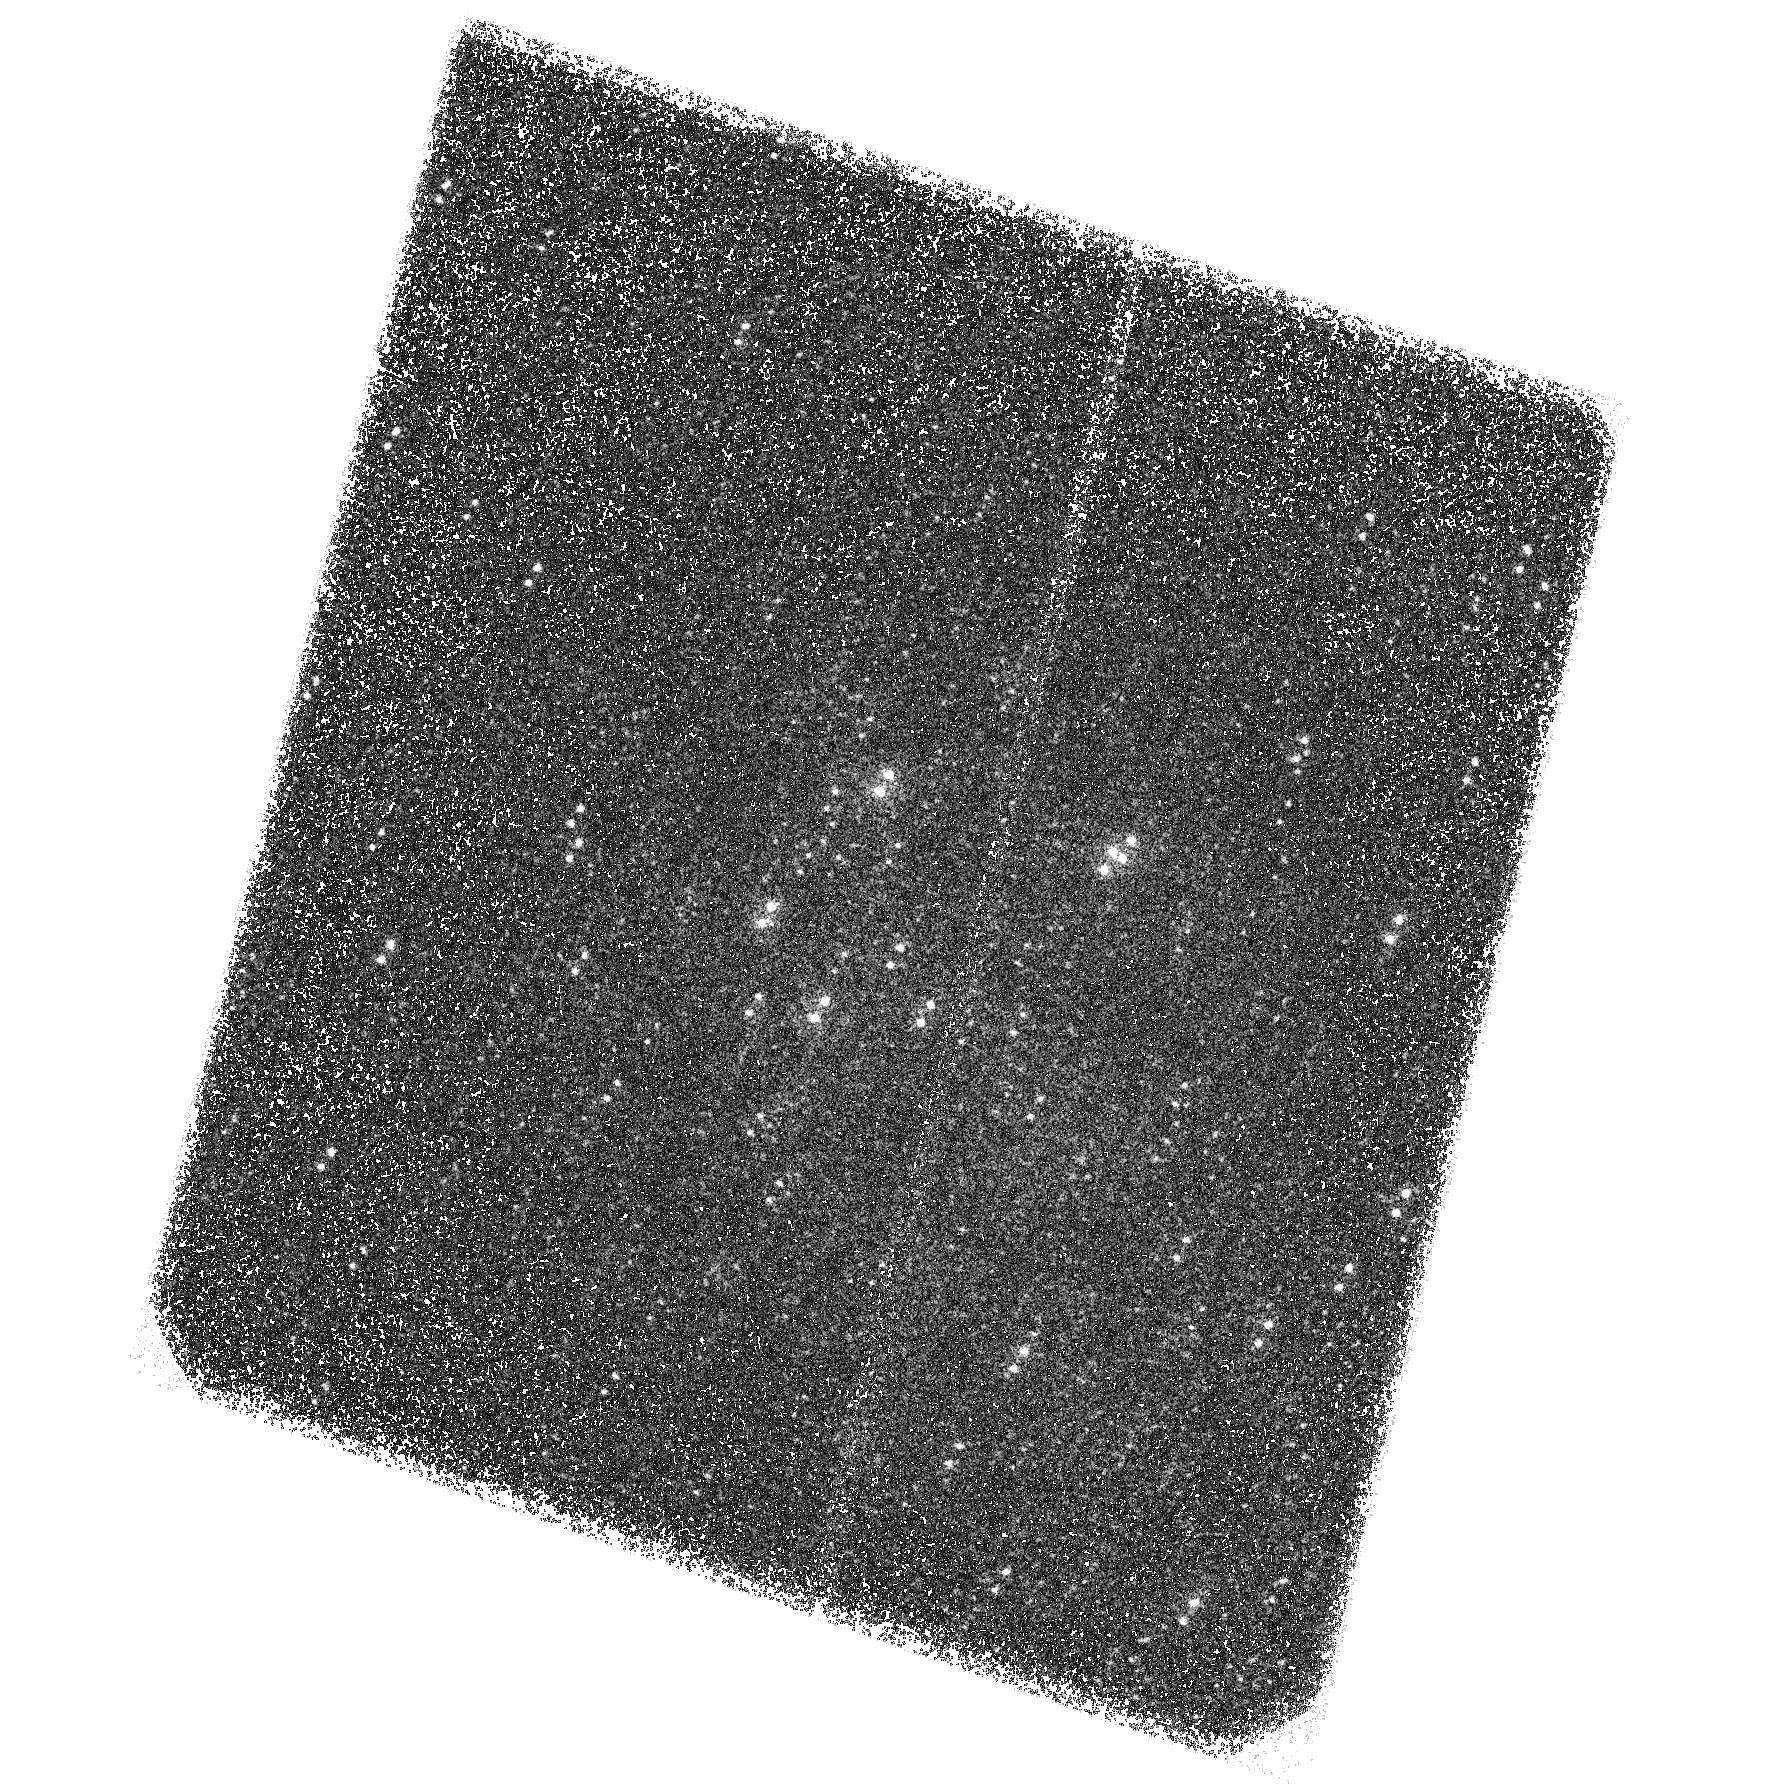
Target: M-31-CENTER-SBC-3
Instrument: ACS/SBC
Filter: F140LP
Exposure: 1.5 h
Observation ID: hst_13710_03_acs_sbc_f140lp_jcj203

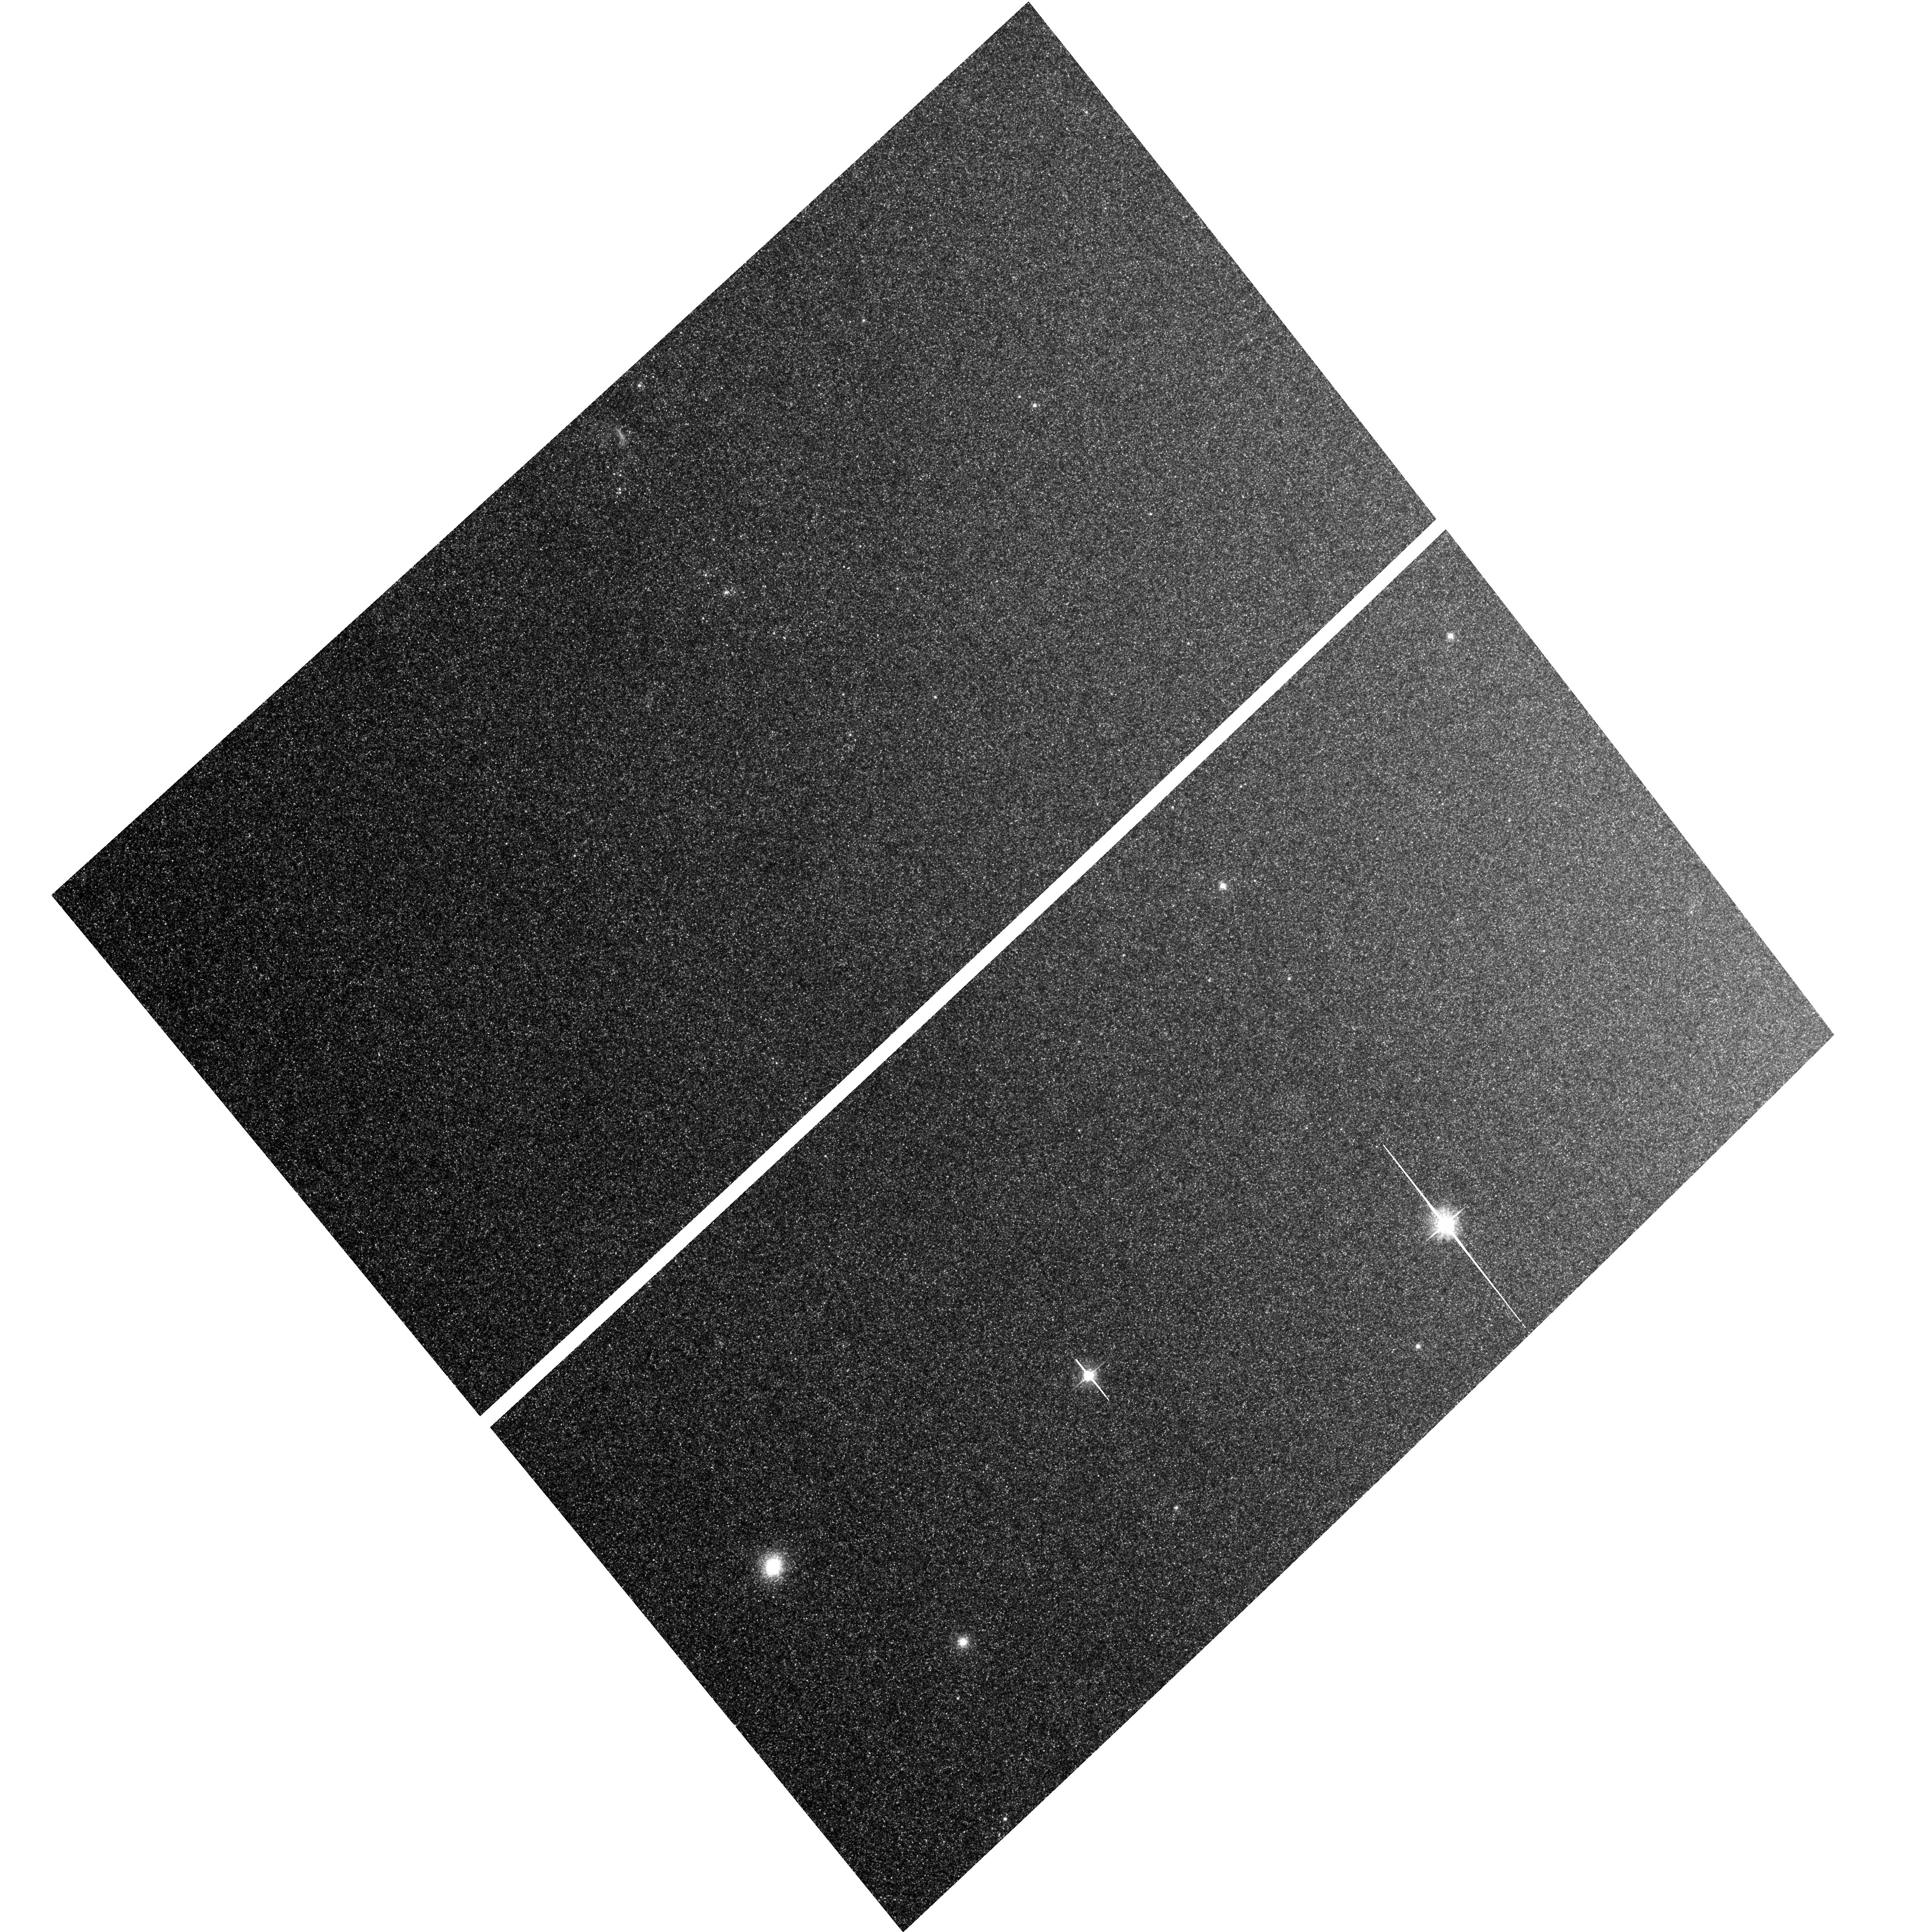
Target: M-31-CENTER-UVIS
Instrument: ACS/WFC
Filter: F625W
Exposure: 35 min
Observation ID: hst_13710_04_acs_wfc_f625w_jcj204

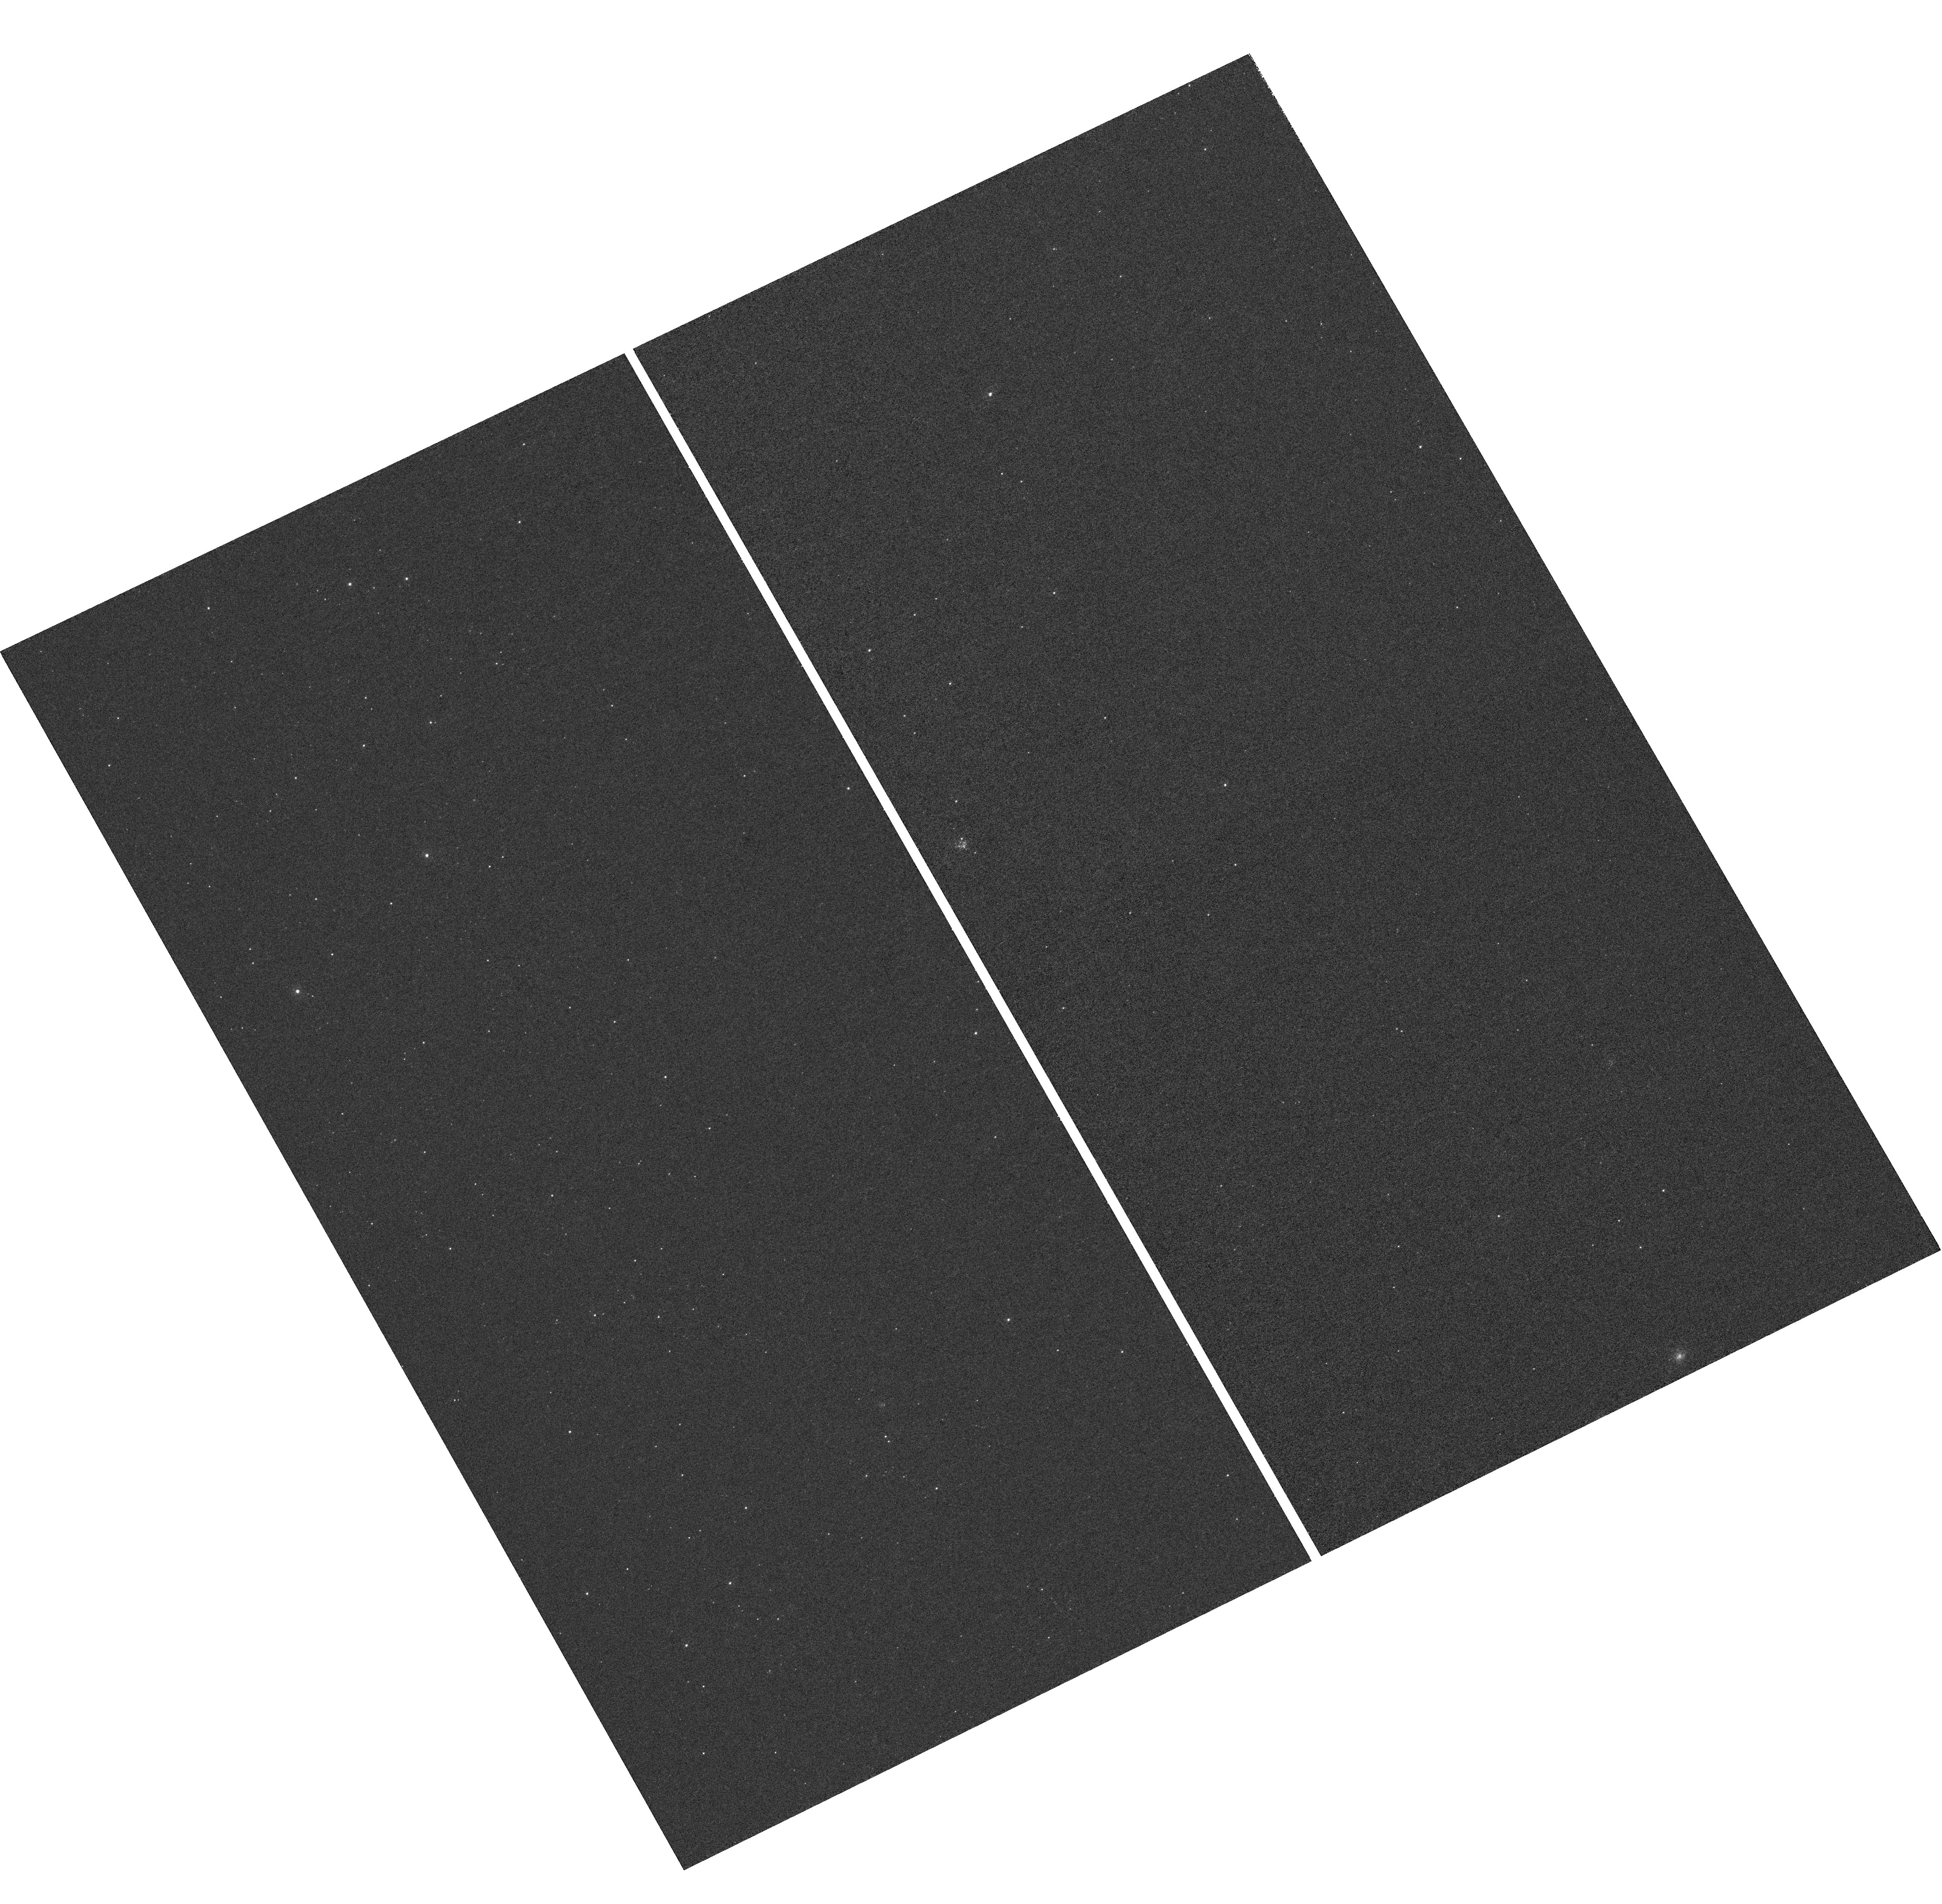
Target: M-31-CENTER-SBC-2
Instrument: WFC3/UVIS
Filter: F225W
Exposure: 1.2 h
Observation ID: hst_13710_02_wfc3_uvis_f225w_icj202

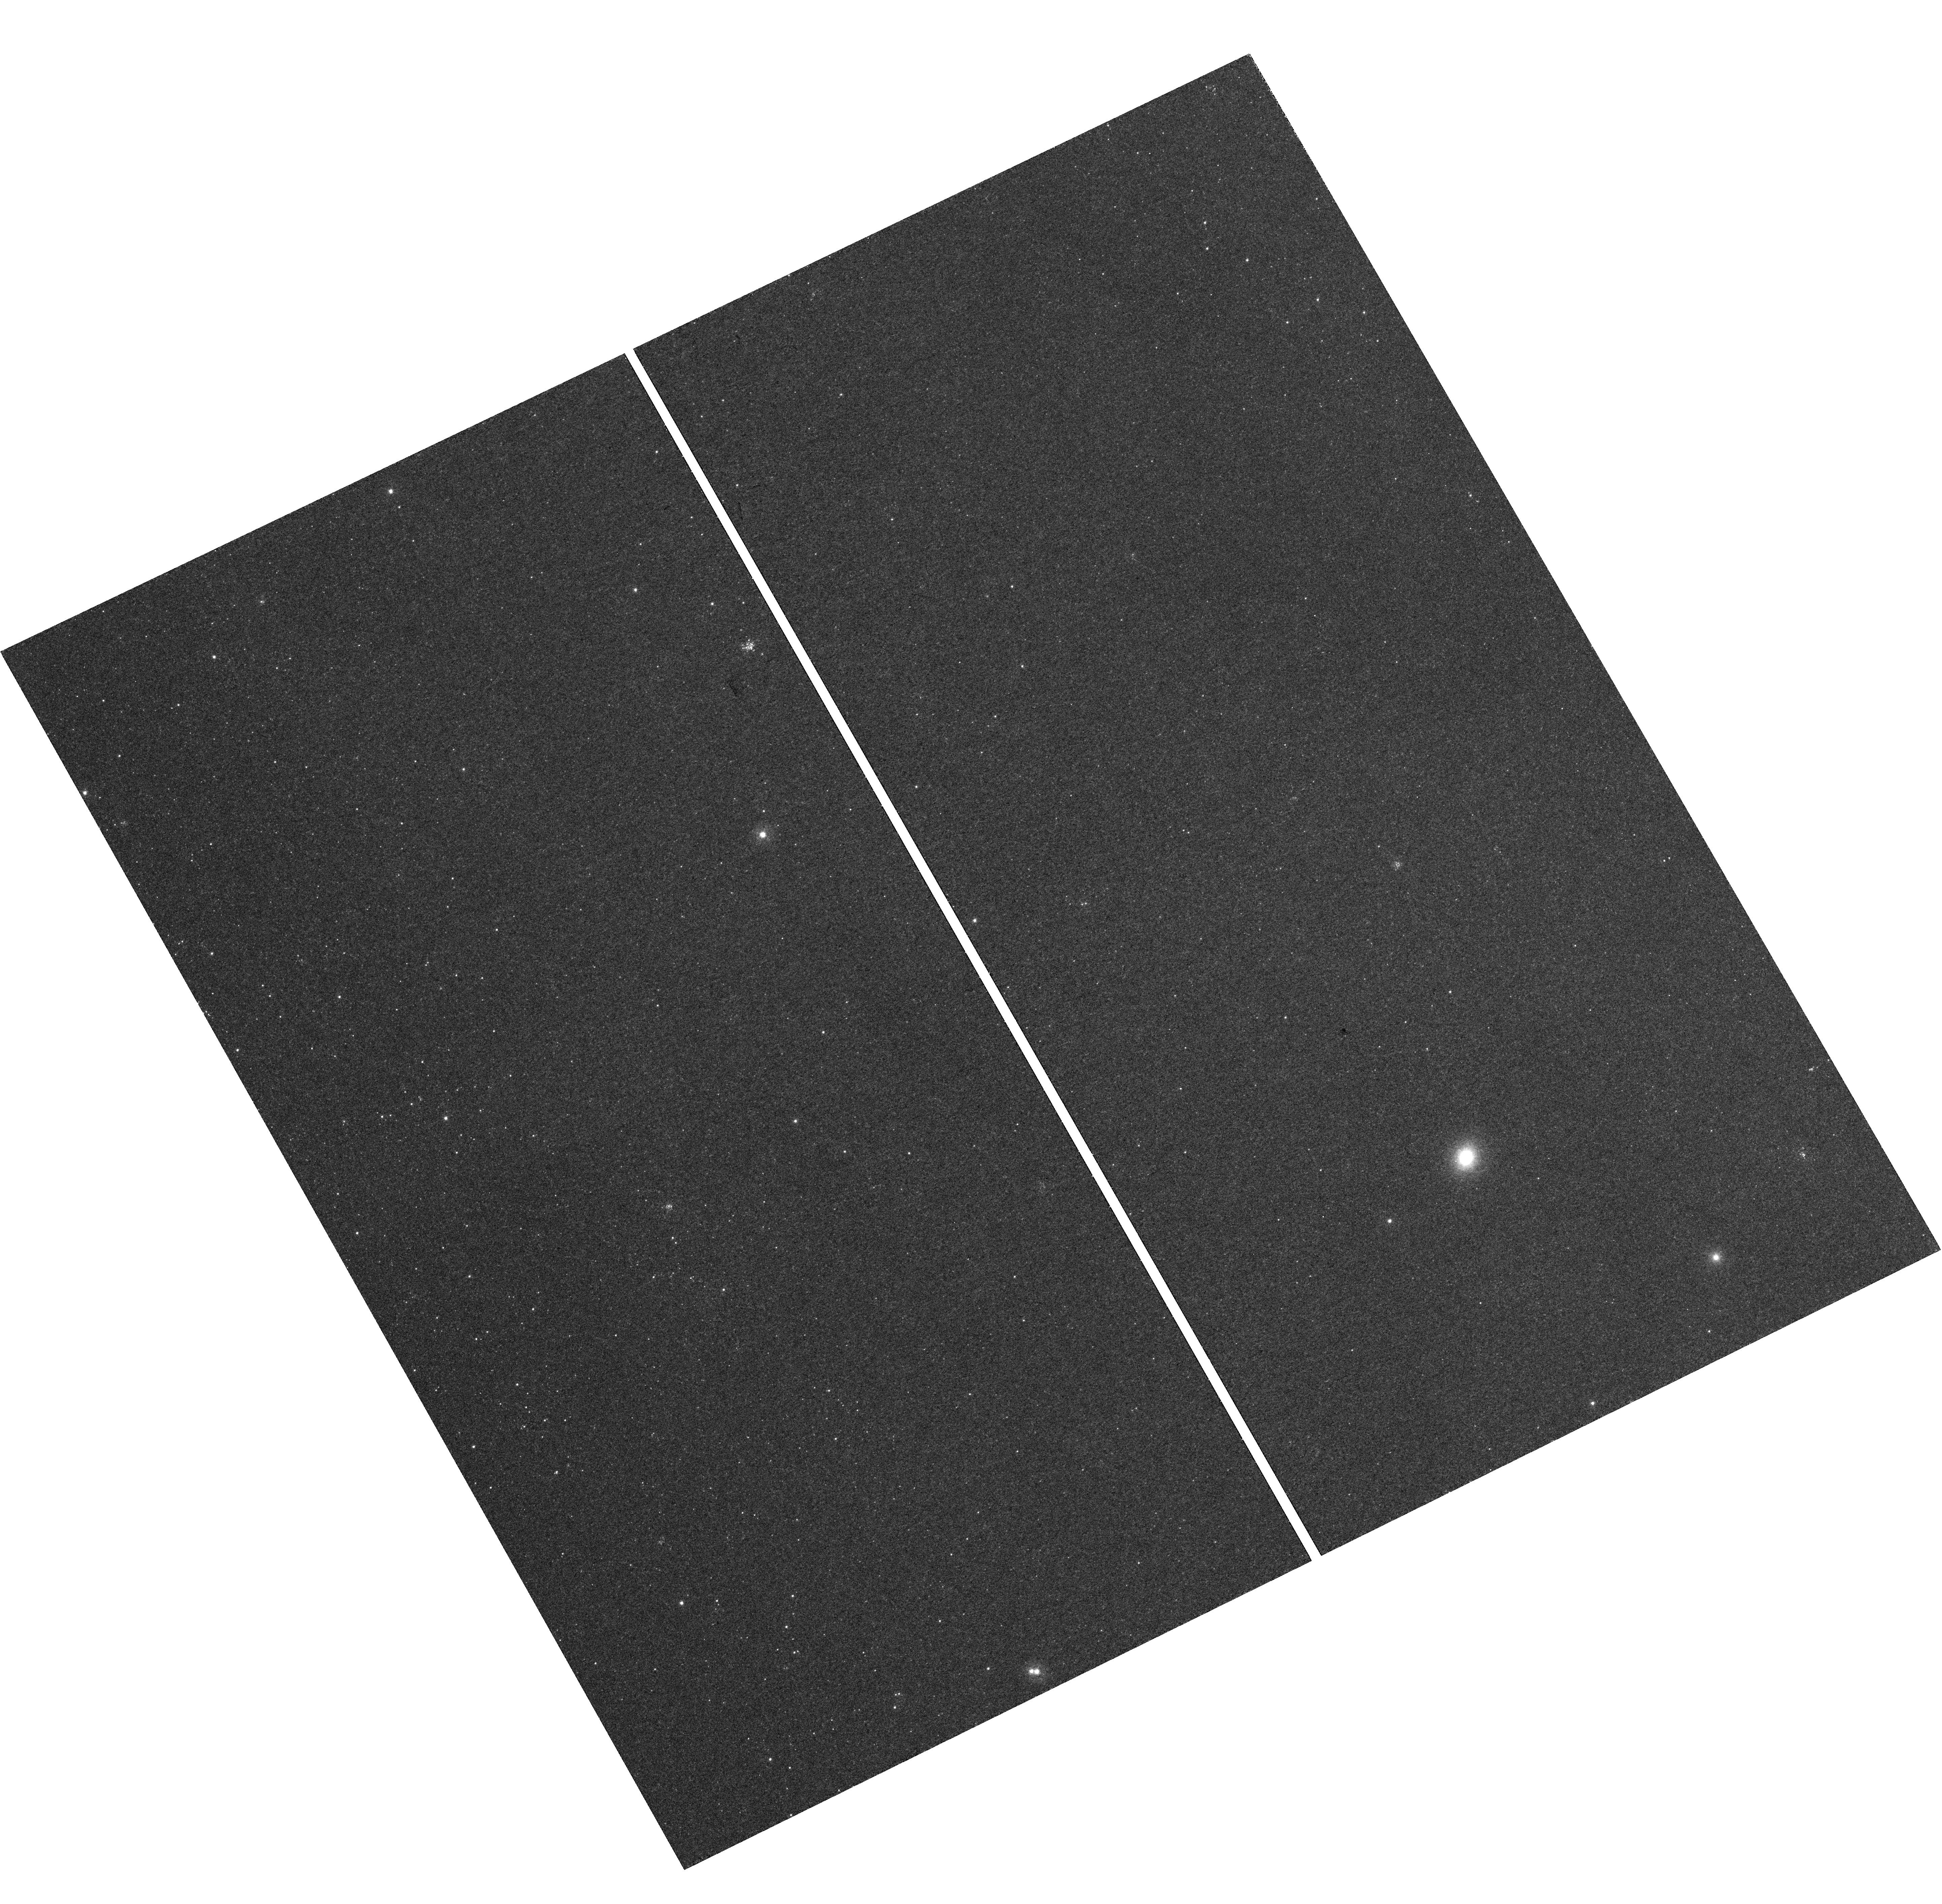
Target: M-31-CENTER-SBC-1
Instrument: WFC3/UVIS
Filter: F336W
Exposure: 36 min
Observation ID: hst_13710_01_wfc3_uvis_f336w_icj201

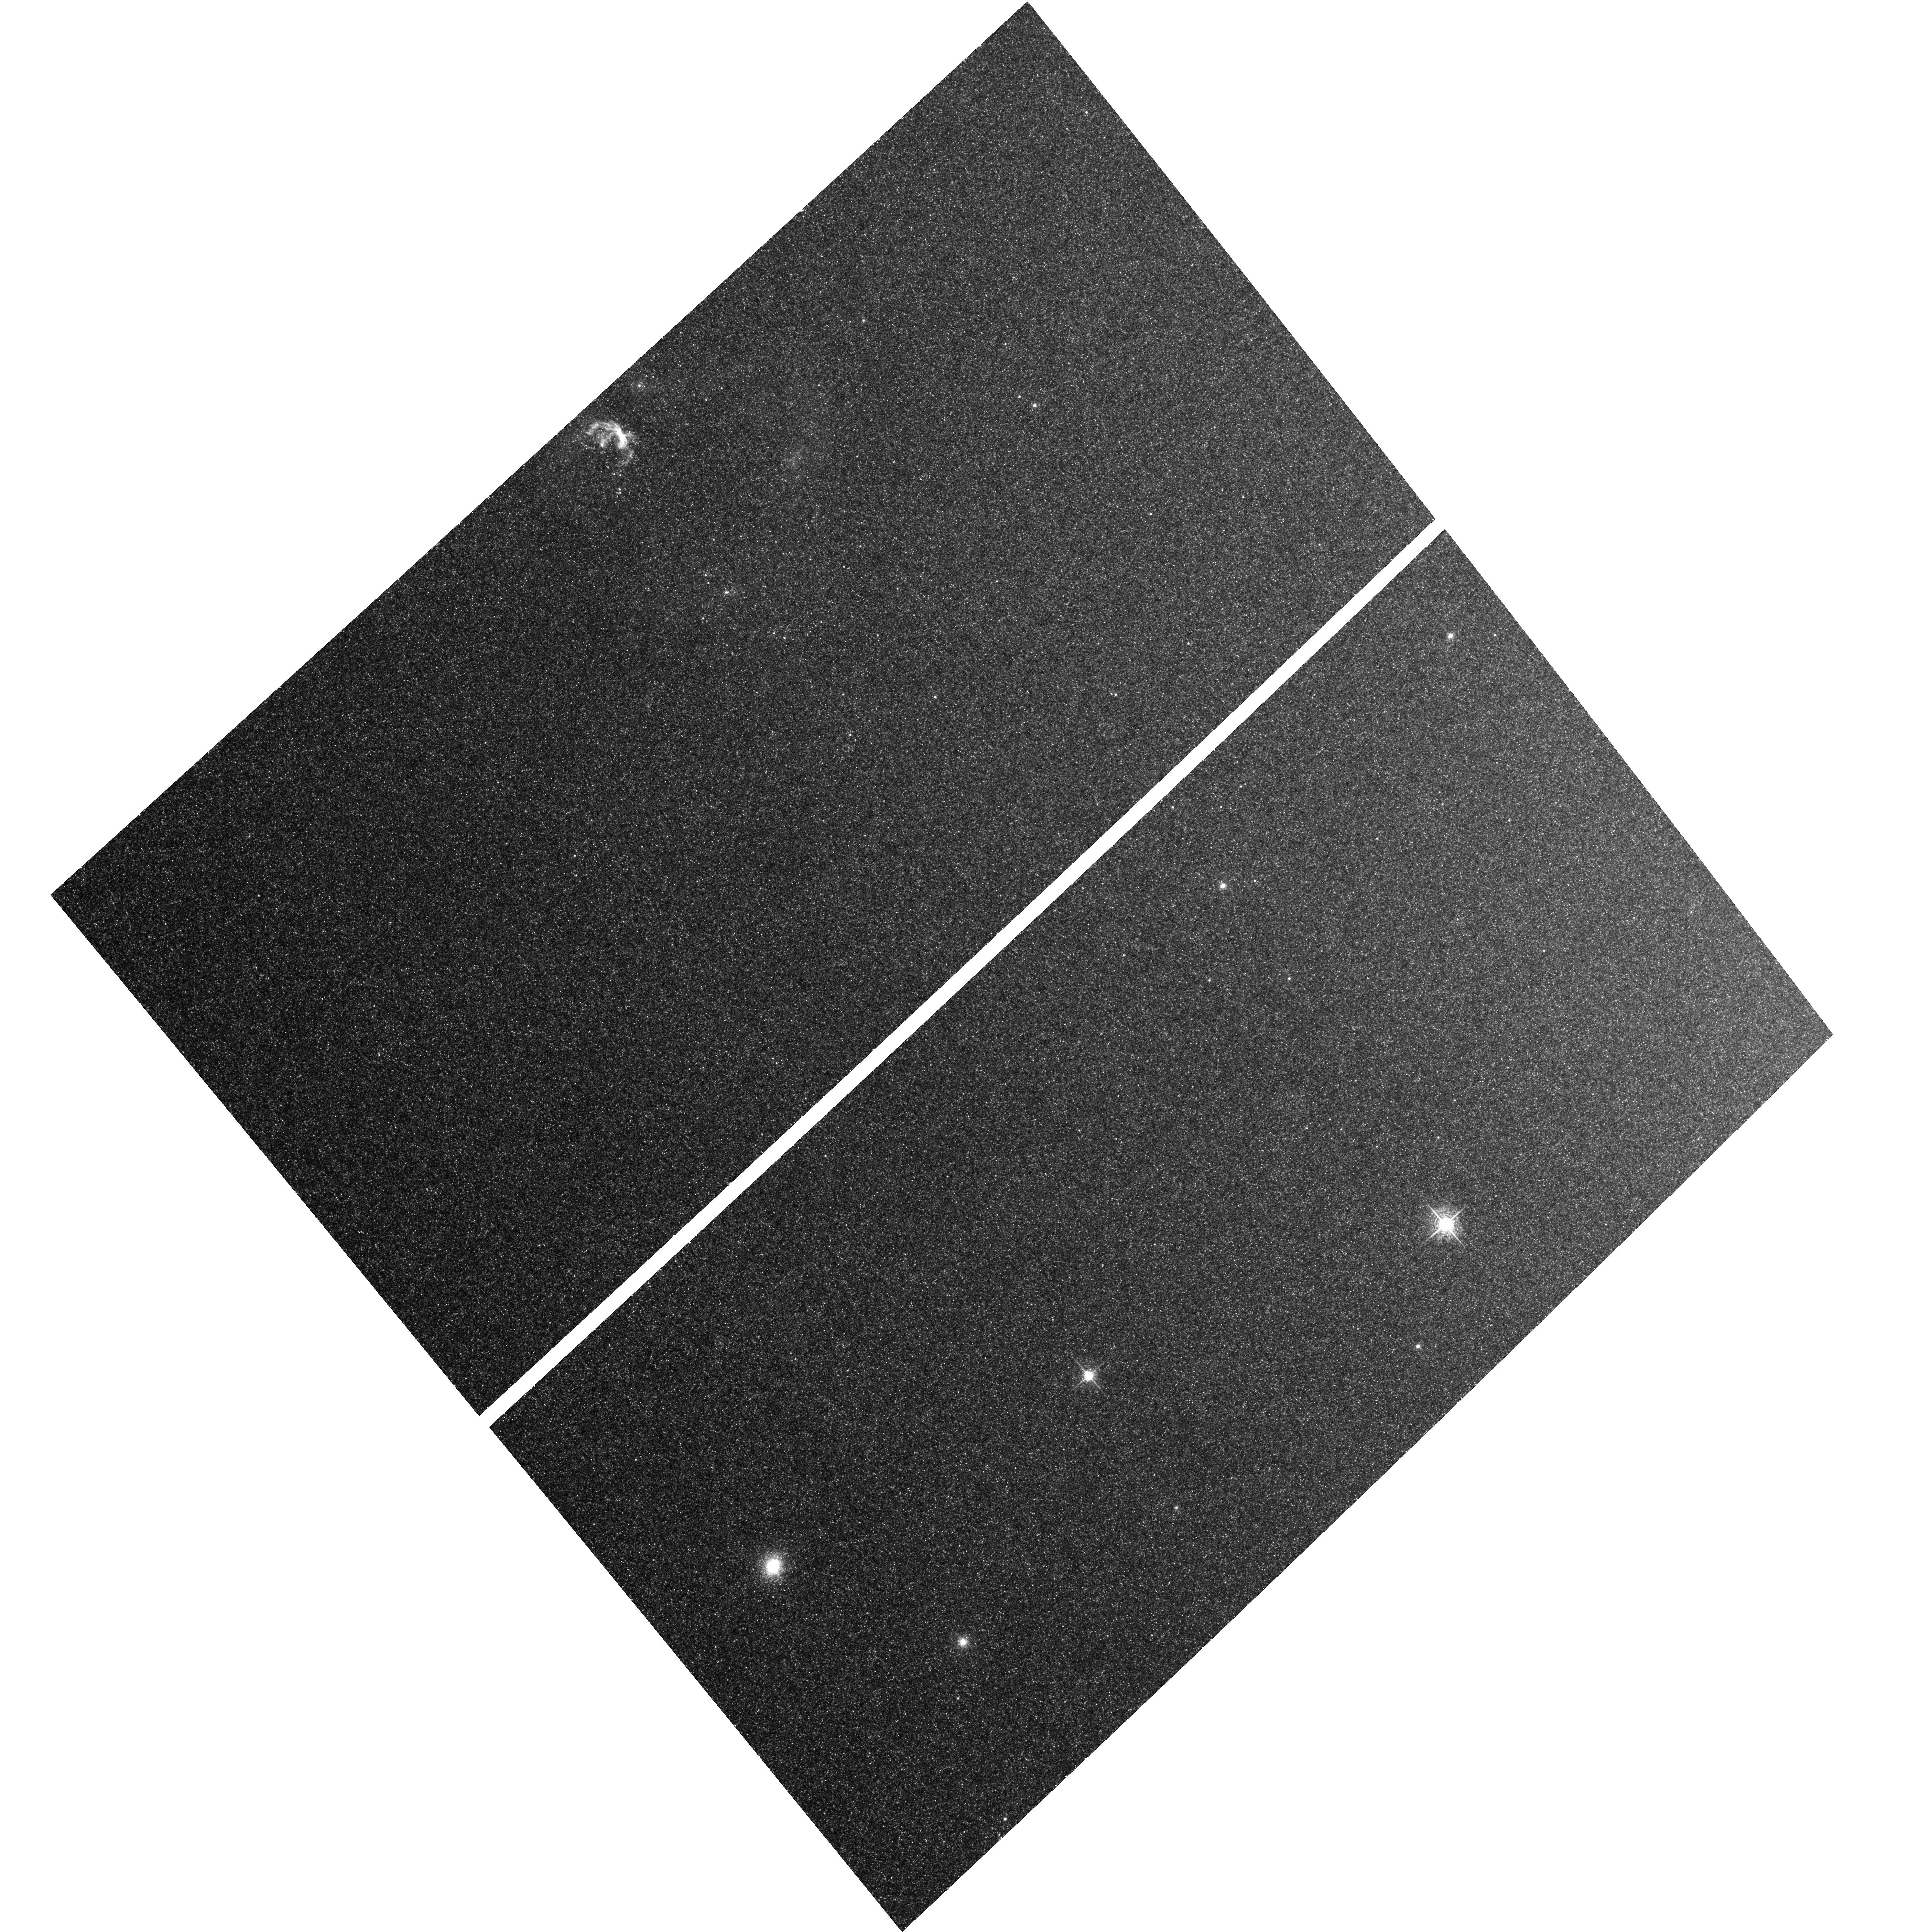
Target: M-31-CENTER-UVIS
Instrument: ACS/WFC
Filter: F658N
Exposure: 35 min
Observation ID: hst_13710_04_acs_wfc_f658n_jcj204

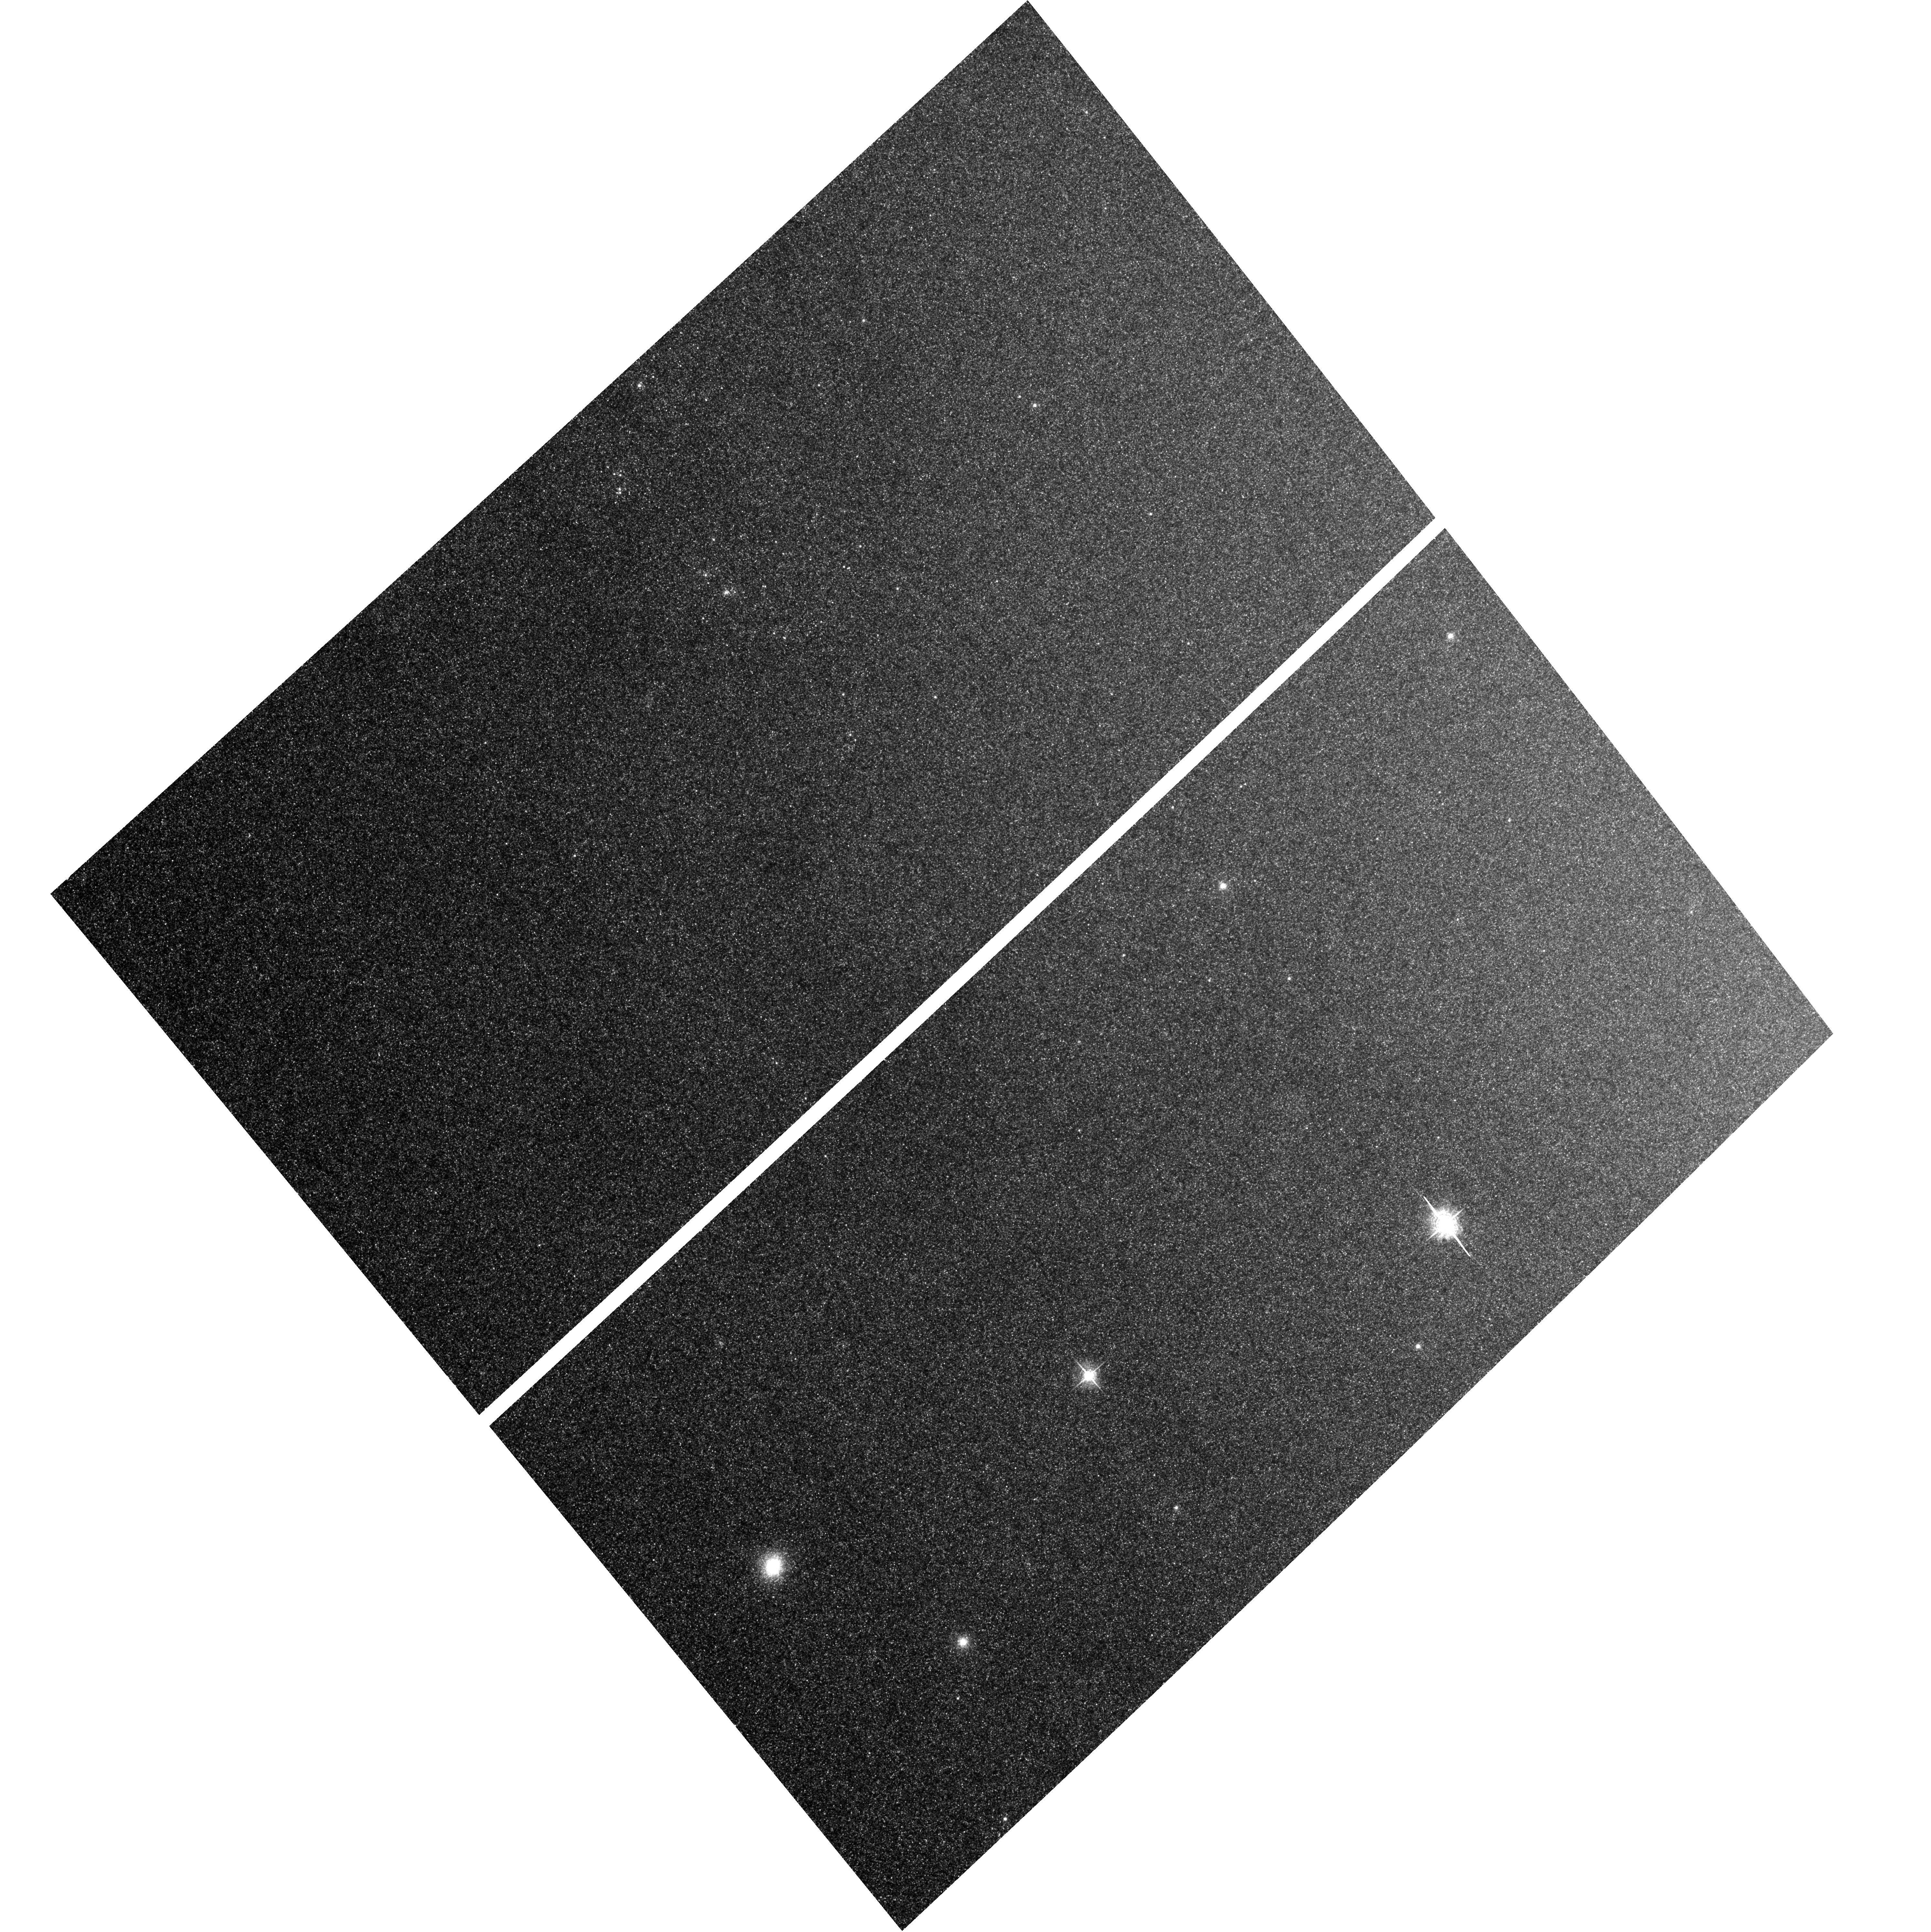
Target: M-31-CENTER-UVIS
Instrument: ACS/WFC
Filter: F550M
Exposure: 36 min
Observation ID: hst_13710_04_acs_wfc_f550m_jcj204

Constraining Models of Evolved UV-Bright Stars in the M31 Bulge (PI: Rosenfield, Philip A.)

We aim to use HST observations of M31 to generate the definitive data set for modeling the population of the UV-bright stars that contribute to the UV flux in old stellar populations (i.e., the "UV excess" seen in some elliptical galaxies and spiral bulges). We propose to place stringent observational constraints on the post-AGB (P-AGB) and post-early AGB (PE-AGB) phases of stellar evolution using a UV survey of M31's bulge. M31 is a critical laboratory for testing these models, as it hosts an old, metal-rich stellar population with high stellar densities such that even rare evolutionary phases are well-represented. We will (1) assemble a catalog of UV-bright stars in the center of M31 in F336W and F225W, extending out to ~0.7 kpc, to sample stellar populations with different metallicities; and (2) image a smaller 0.9 sqr-arcmin strip with ACS/SBC in F140LP, to image the regions with the highest density of rapidly-evolving P-AGB stars. The FUV imaging will allow us to separate the P-AGB from the PE-AGB. These observations will include thousands of UV-bright stars, increasing the size of existing samples by orders of magnitude. These new observations will drive revisions in models for post-HB evolution, which we will merge into new isochrone libraries and stellar population synthesis codes. The revisions will have important implications for AGB evolution, spectral evolution models of galaxies, and for mass loss on the RGB. The observations will also have a direct impact on interpreting (1) the UV flux from old stellar populations; (2) the emission line flux from M31's nuclear spiral; and (3) models of dust heating by old stellar populations.